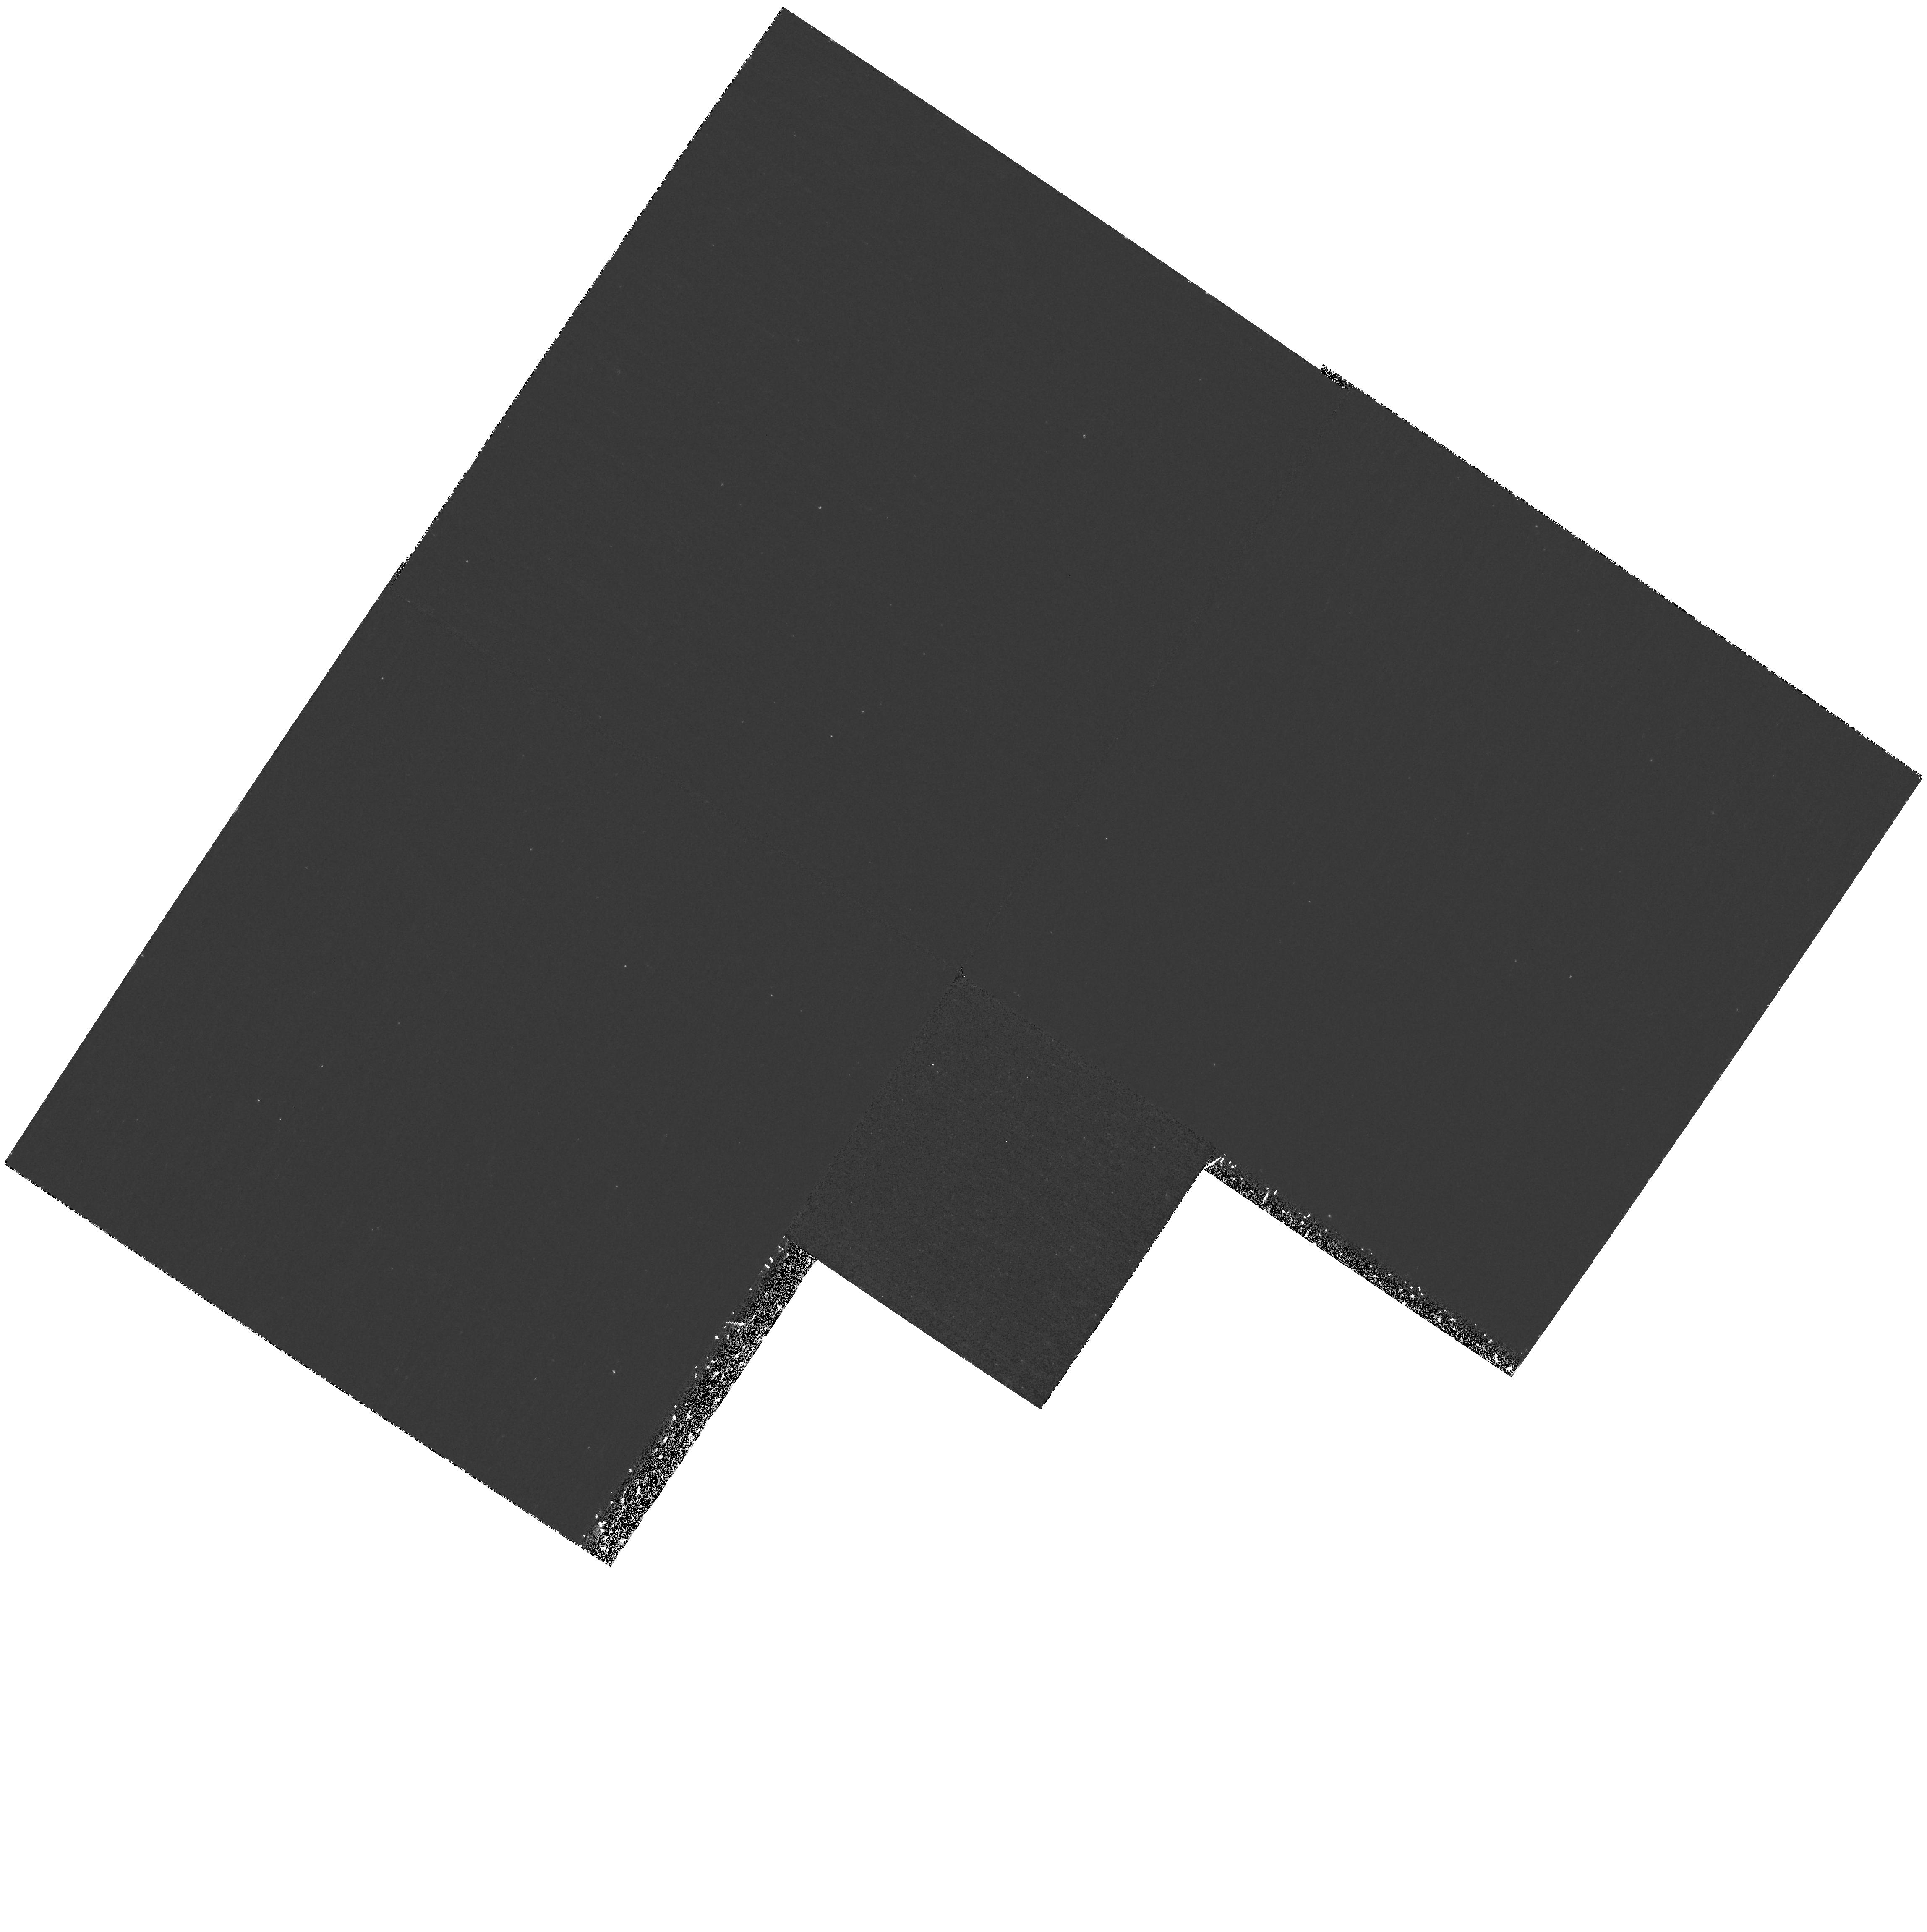
Target: Q2344+1228. Instrument: WFPC2/PC. Filter: F255W. Exposure: 1.4 h. Observation ID: hst_9367_07_wfpc2_pc_f255w_u8ds07

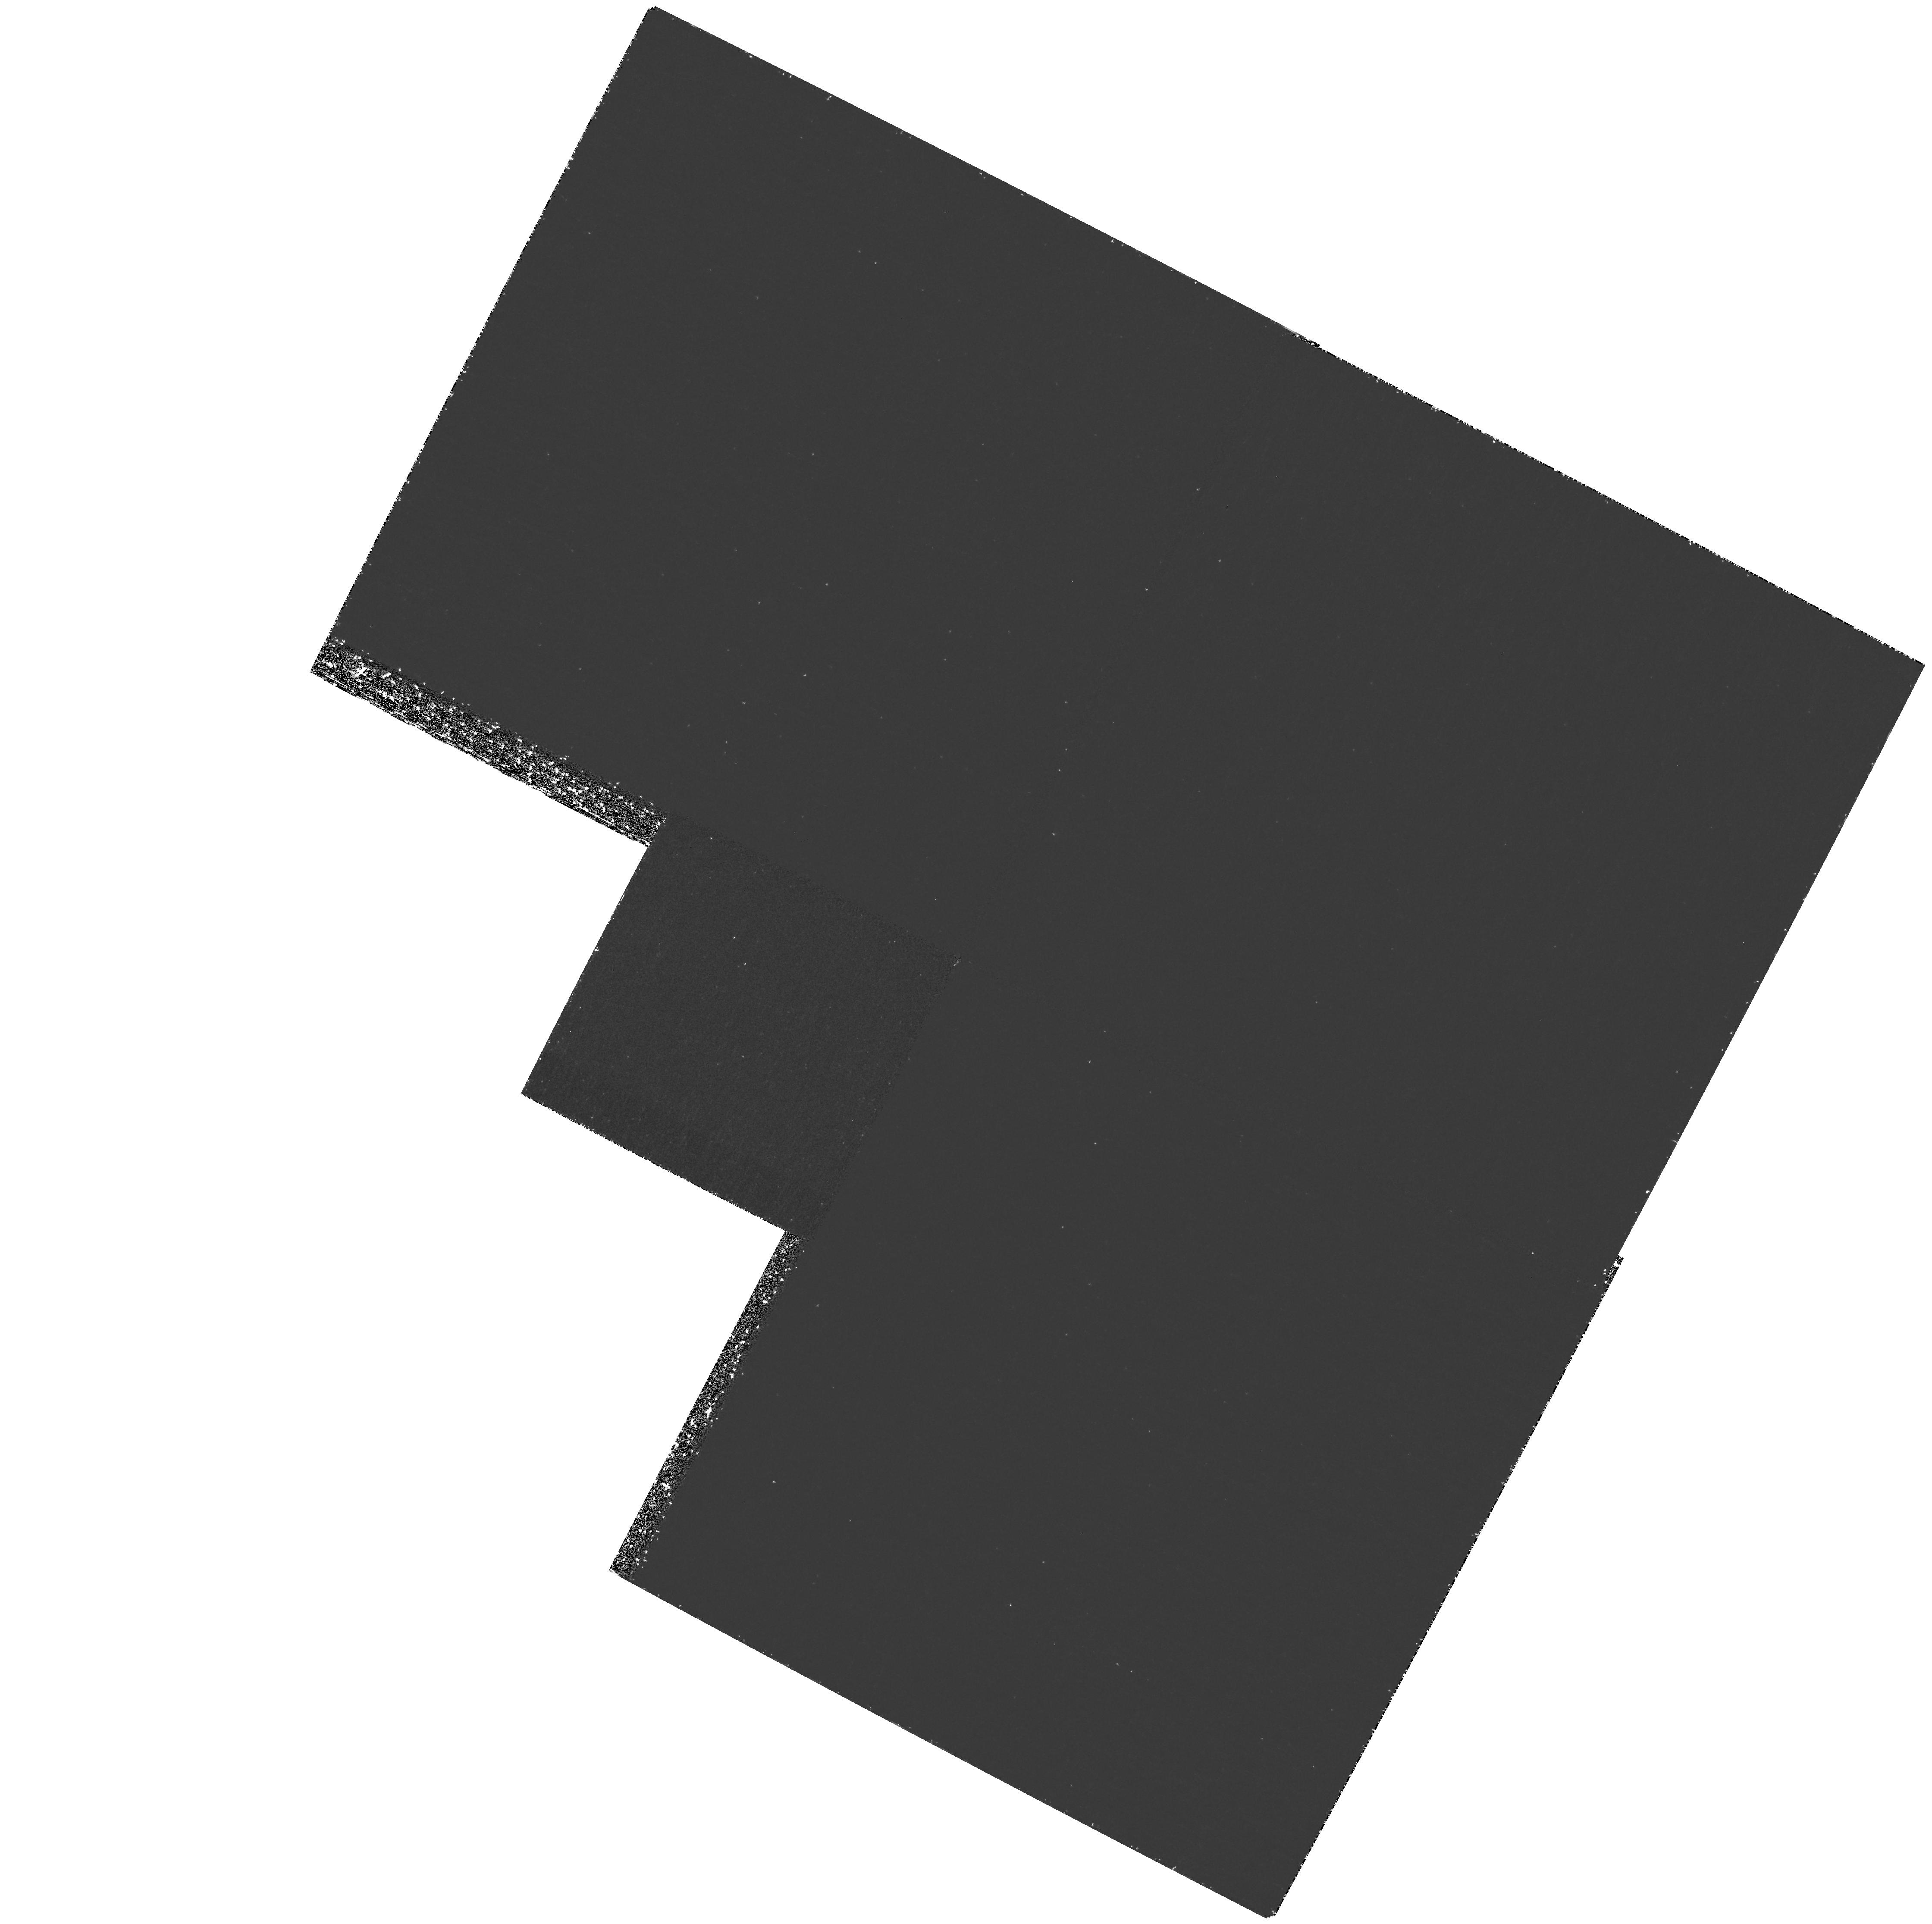
Target: Q0841+1256. Instrument: WFPC2/PC. Filter: F255W. Exposure: 2.2 h. Observation ID: hst_9367_01_wfpc2_pc_f255w_u8ds01

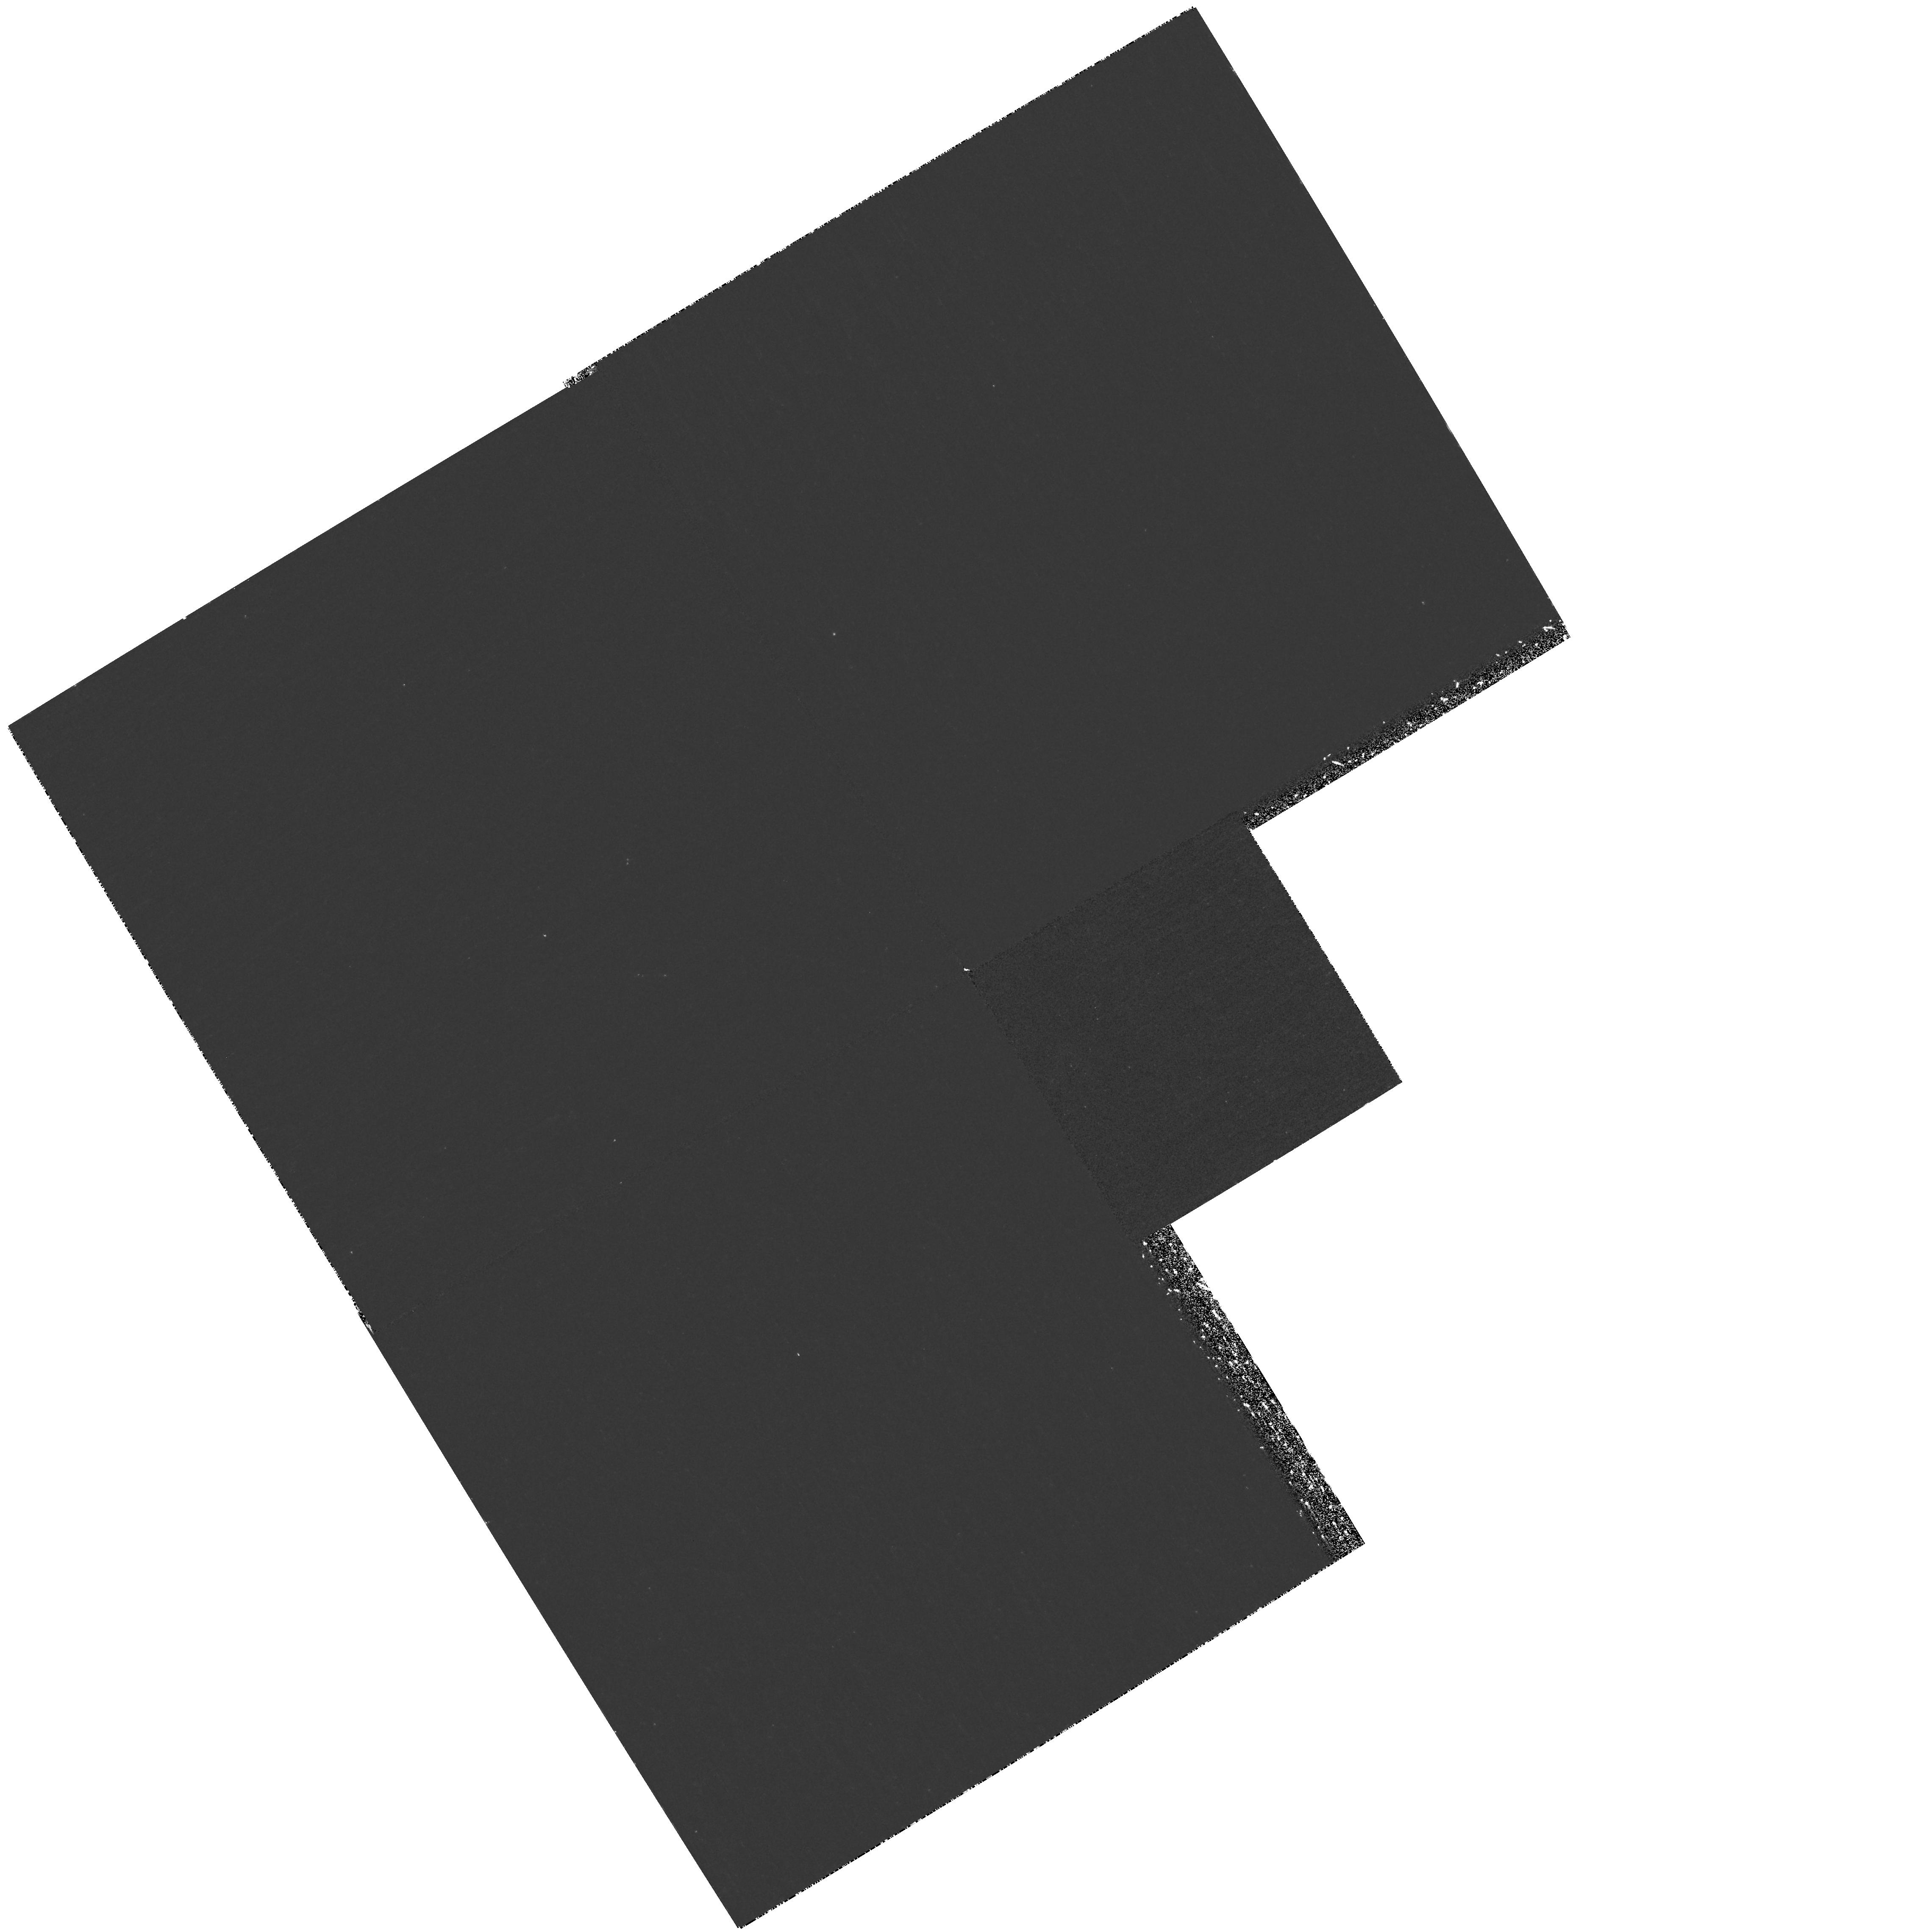
Target: Q2343+1232. Instrument: WFPC2/PC. Filter: F255W. Exposure: 1.4 h. Observation ID: hst_9367_05_wfpc2_pc_f255w_u8ds05

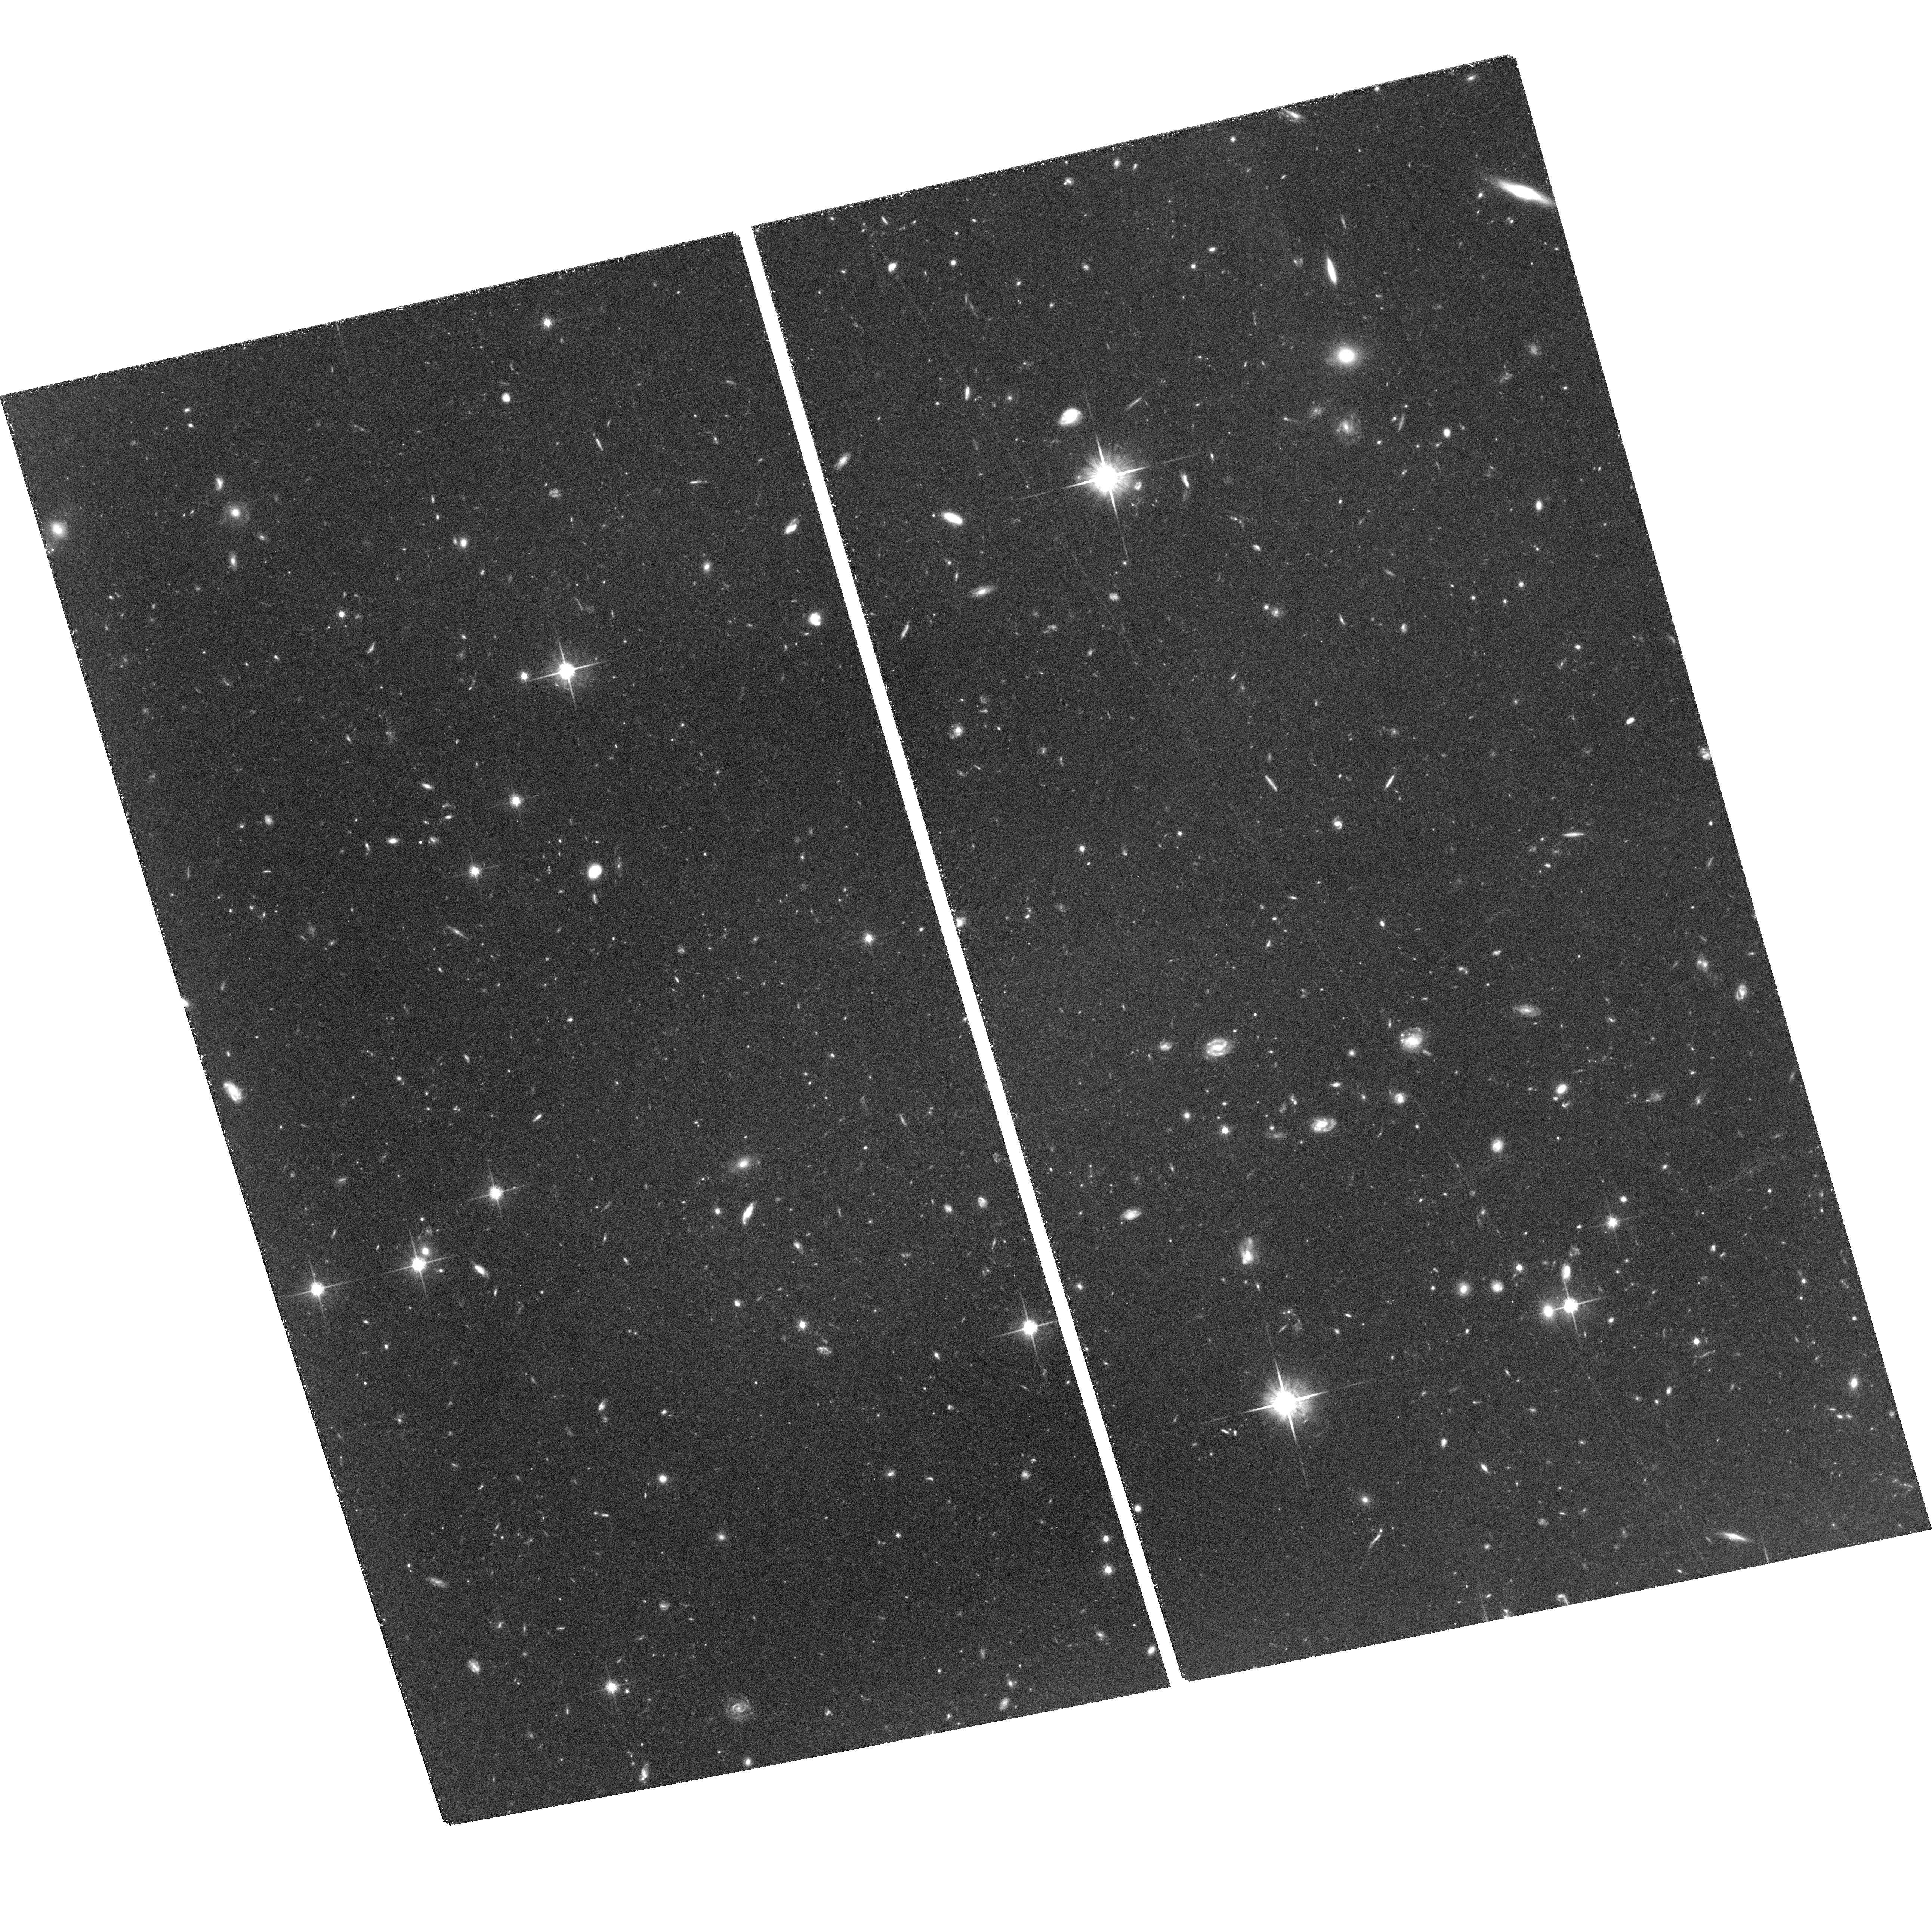
Target: field at RA 131.101°, Dec 12.763°. Instrument: ACS/WFC. Filter: F814W. Exposure: 2.8 h. Observation ID: hst_9367_02_acs_wfc_f814w_j8ds02

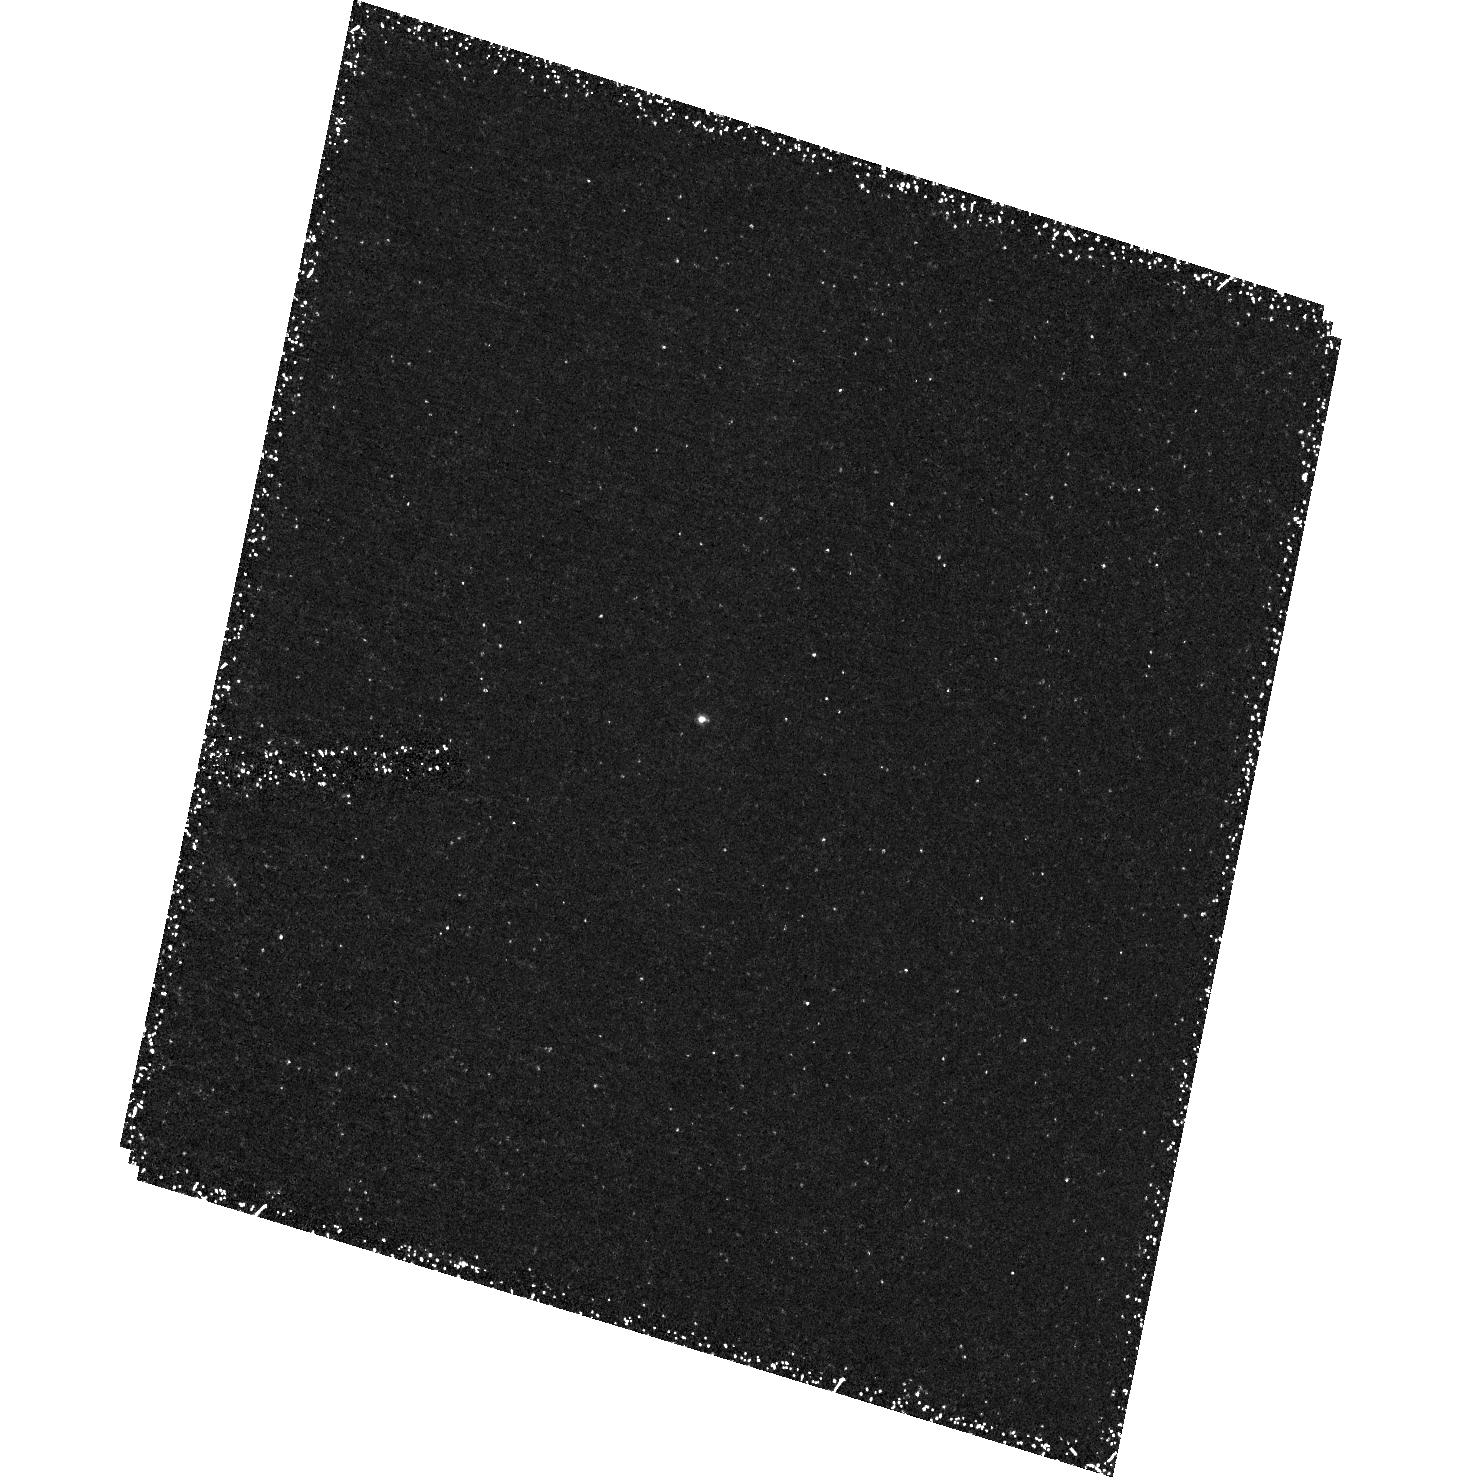
Target: Q2343+1232. Instrument: ACS/HRC. Filter: F250W. Exposure: 2.2 h. Observation ID: hst_9367_06_acs_hrc_f250w_j8ds06

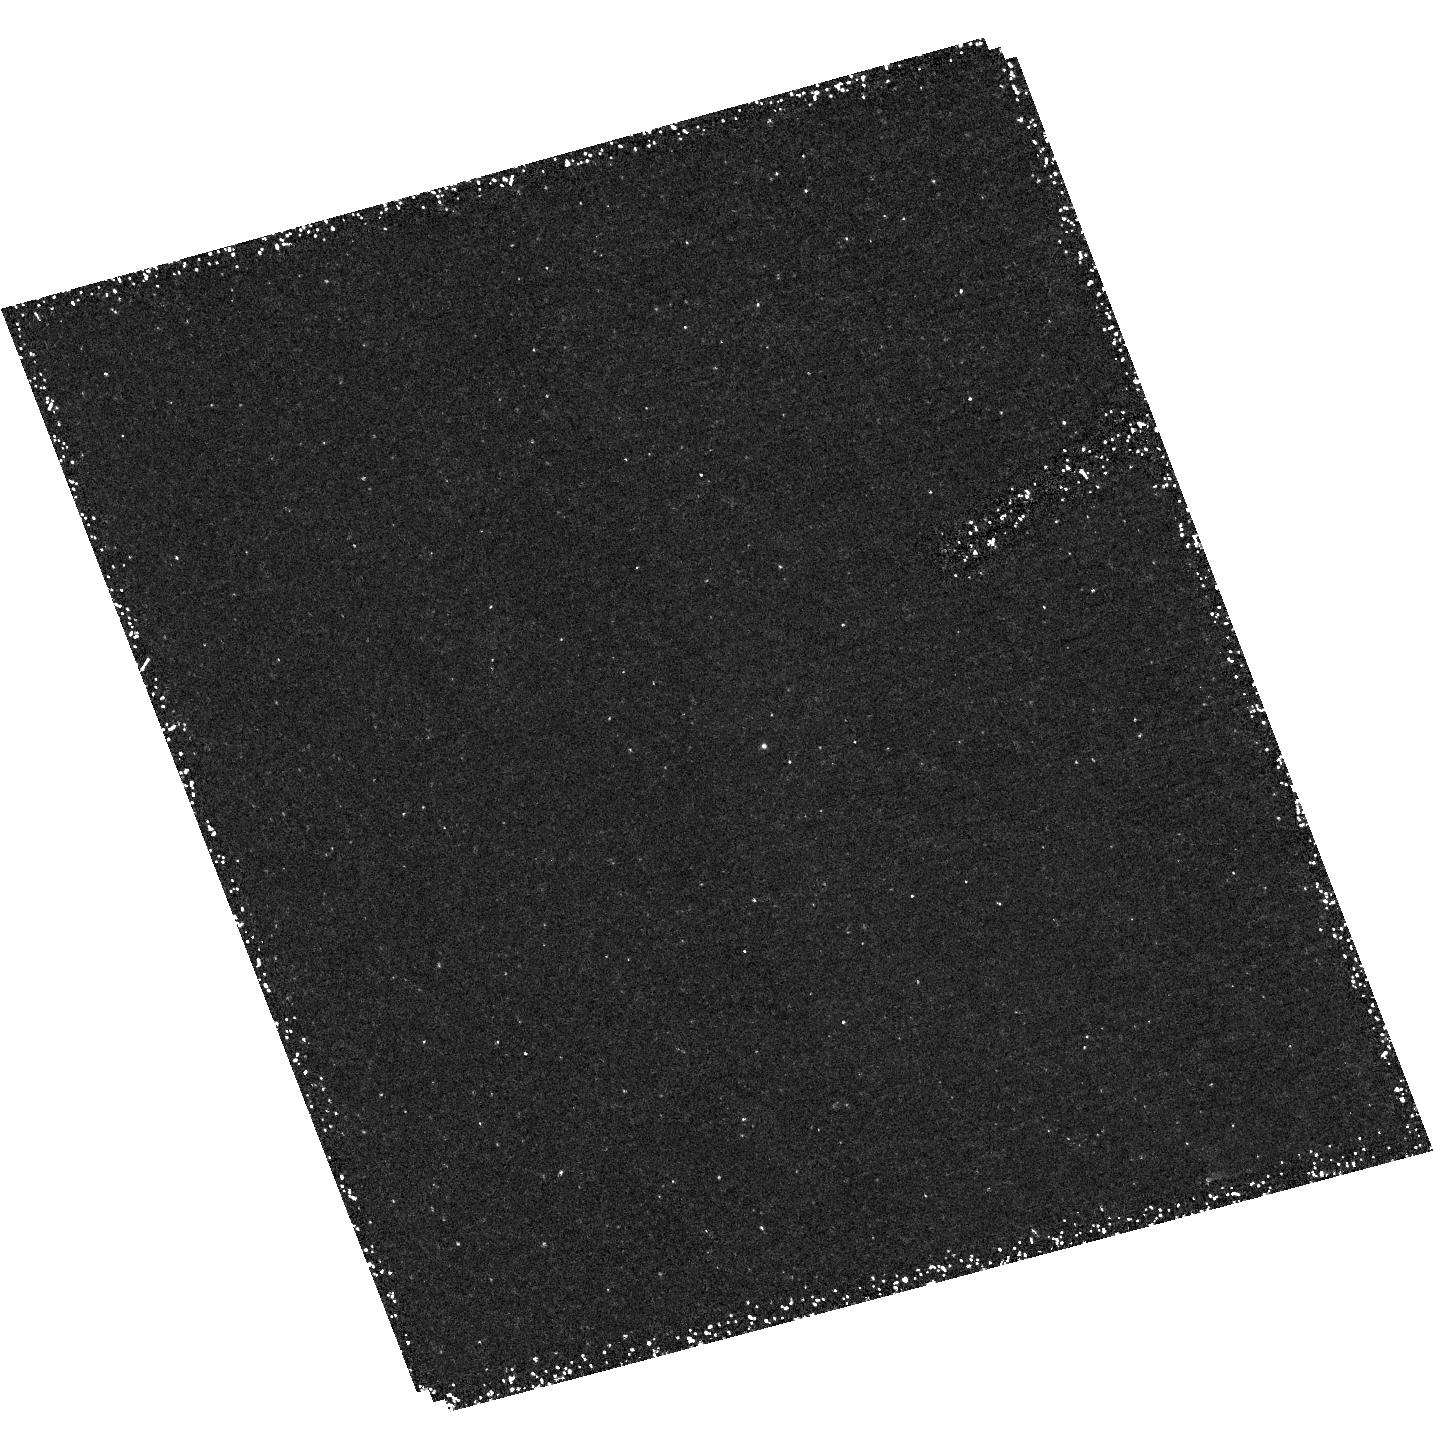
Target: Q0841+1256. Instrument: ACS/HRC. Filter: F250W. Exposure: 2.2 h. Observation ID: hst_9367_04_acs_hrc_f250w_j8ds04

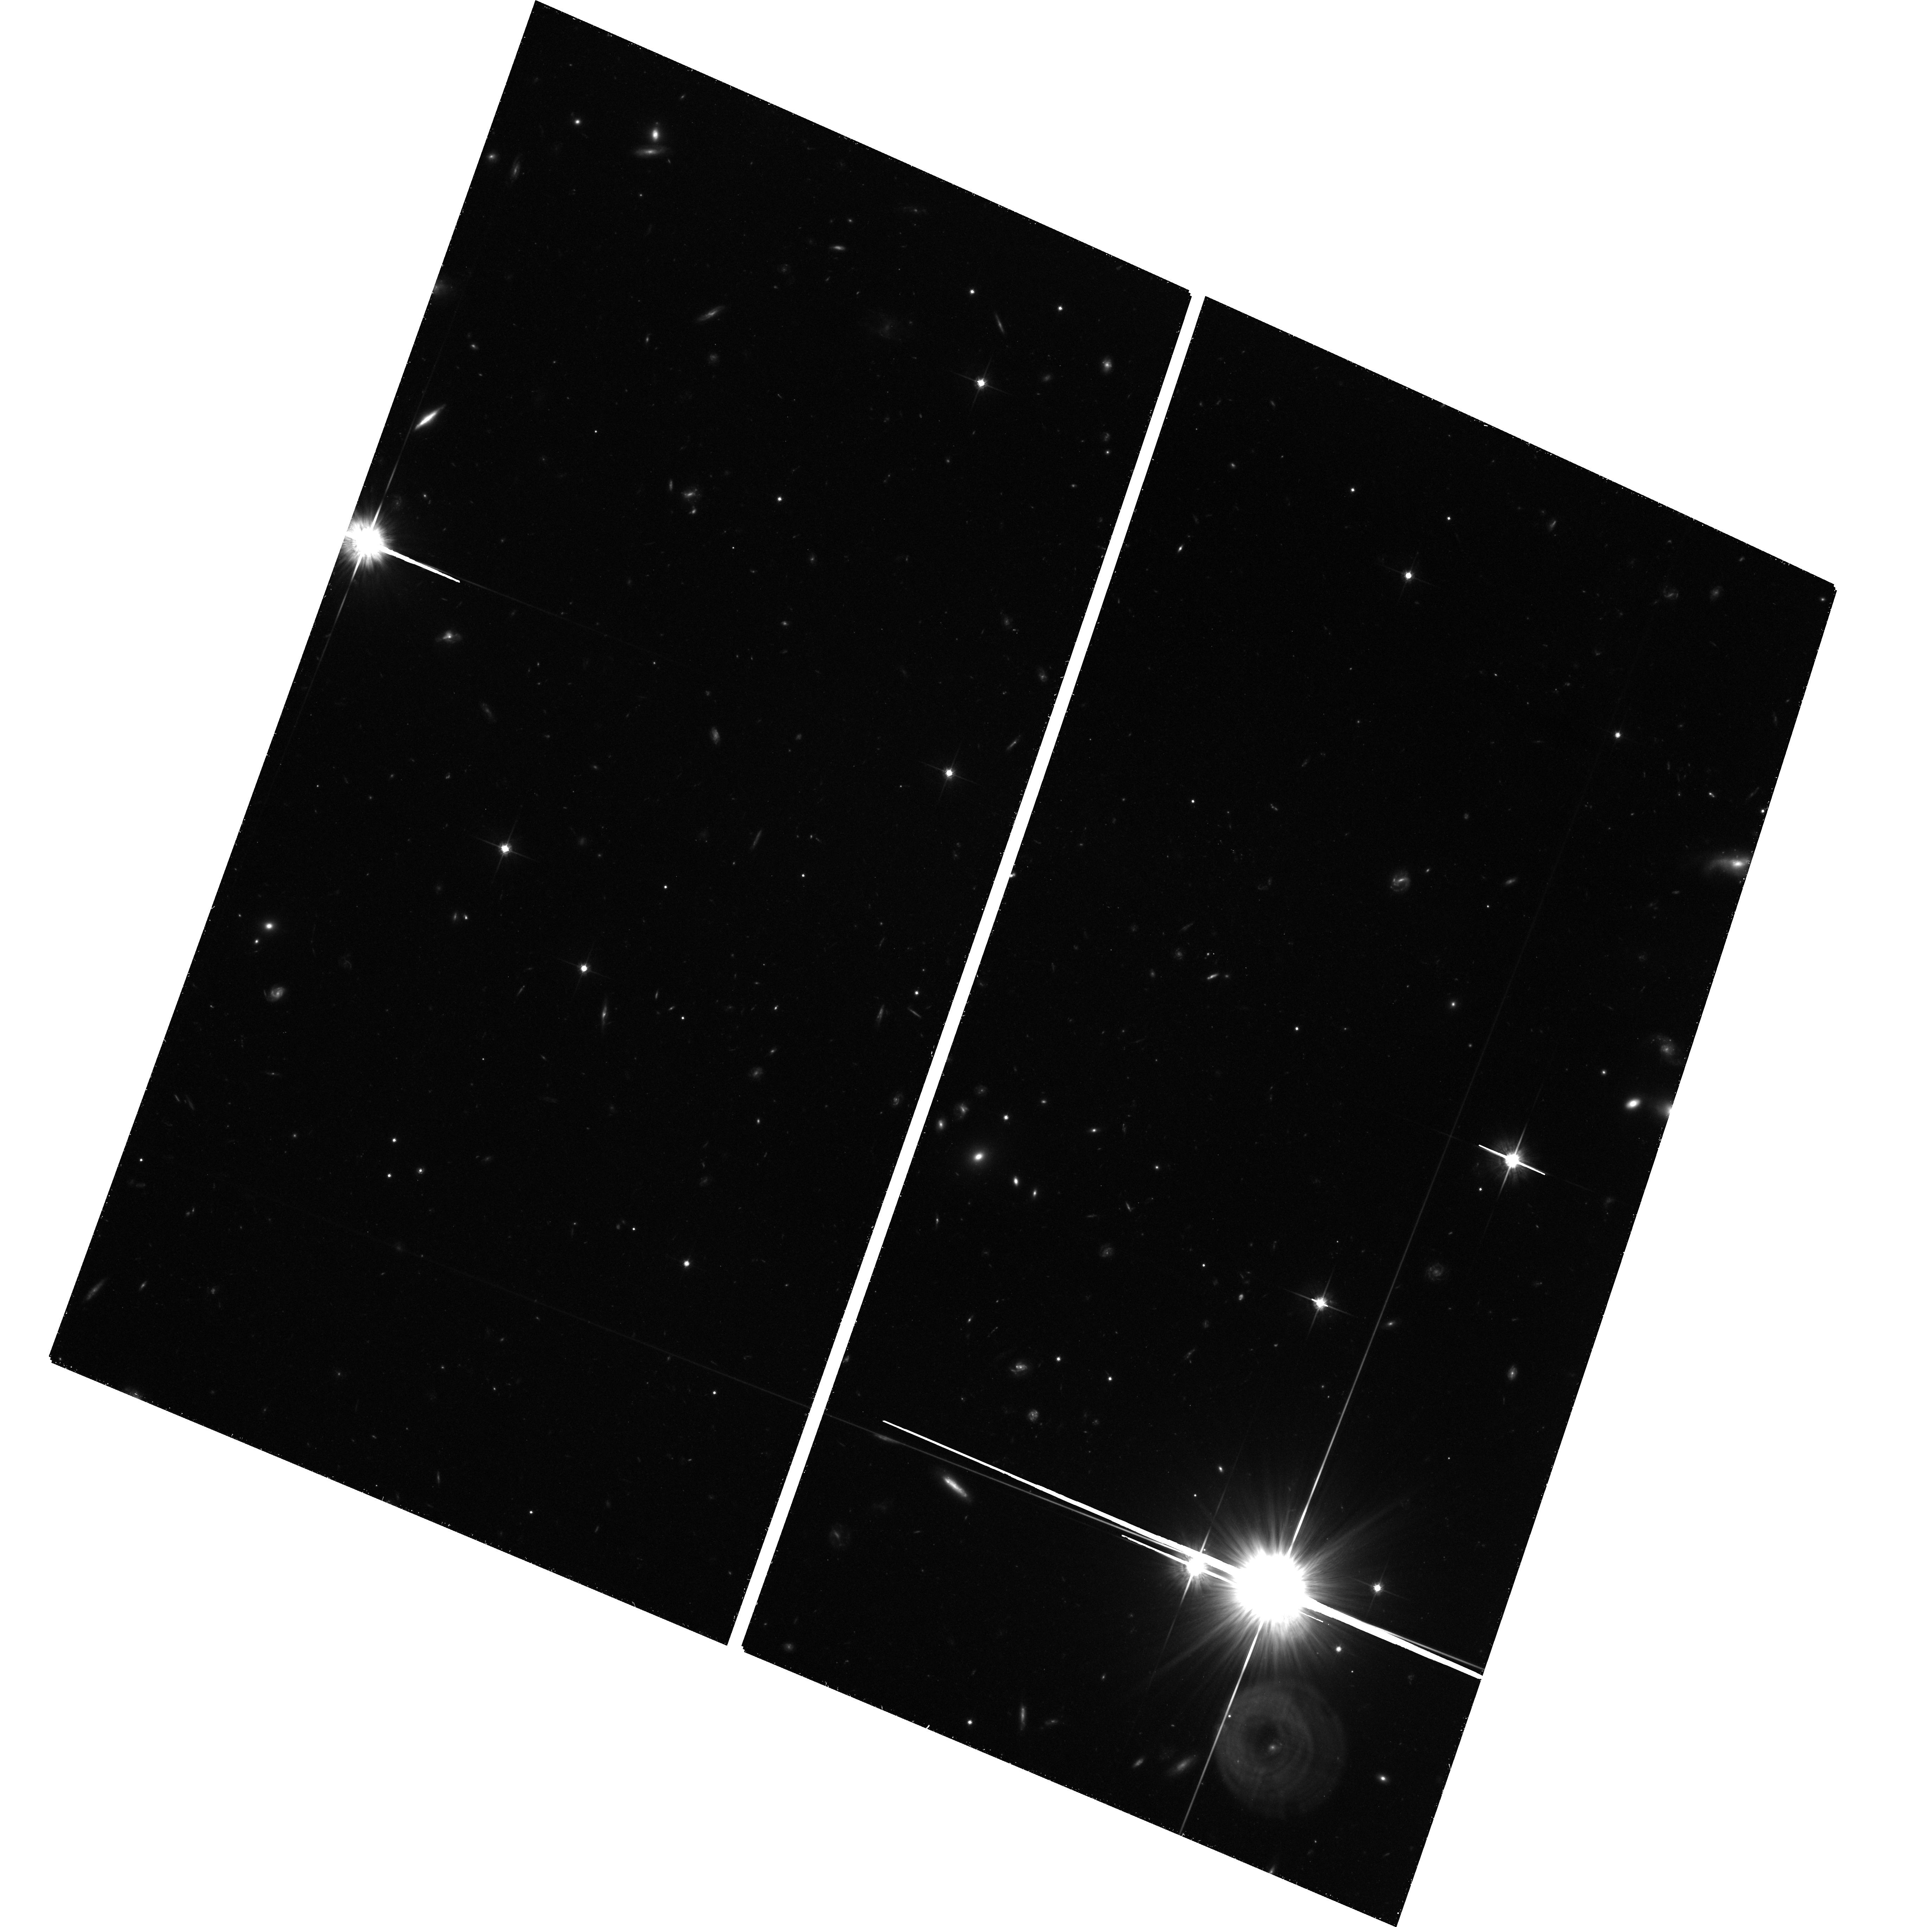
Target: field at RA 356.692°, Dec 12.757°. Instrument: ACS/WFC. Filter: F814W. Exposure: 2.1 h. Observation ID: hst_9367_08_acs_wfc_f814w_j8ds08

Unique Opportunities to Search for the Optical Counterparts to High-Z Damped LyAlpha Systems (PI: Hazard, Cyril)

The galaxies responsible for damped LyAlpha absorption in QSO spectra are difficult to observe against the strong background QSO emission. We propose to detect even low luminosity galaxies associated with QSO absorption line systems out to redshifts as high as z = 1.8 by observing them in the shadow cast by an even higher redshift damped LyAlpha absorber. As a result the galaxy will be observed free of contamination by the background AGN and of the uncertainties which arise when image processing techniques are required to remove the AGN emission. We propose two approaches. In the first we will attempt to detect a z = 1.8634 system seen in the optical spectrum of a high-z BL Lac object in the shadow of two higher-redshift systems seen in the same optical spectrum. In the second only the higher redshift shadowing LyAlpha system is seen in the optical spectrum and the presence of the lower- redshift systems at z = 0.713 and z = 1.0466 are inferred from the presence of strong MgII, SiII and FeII absorption lines.